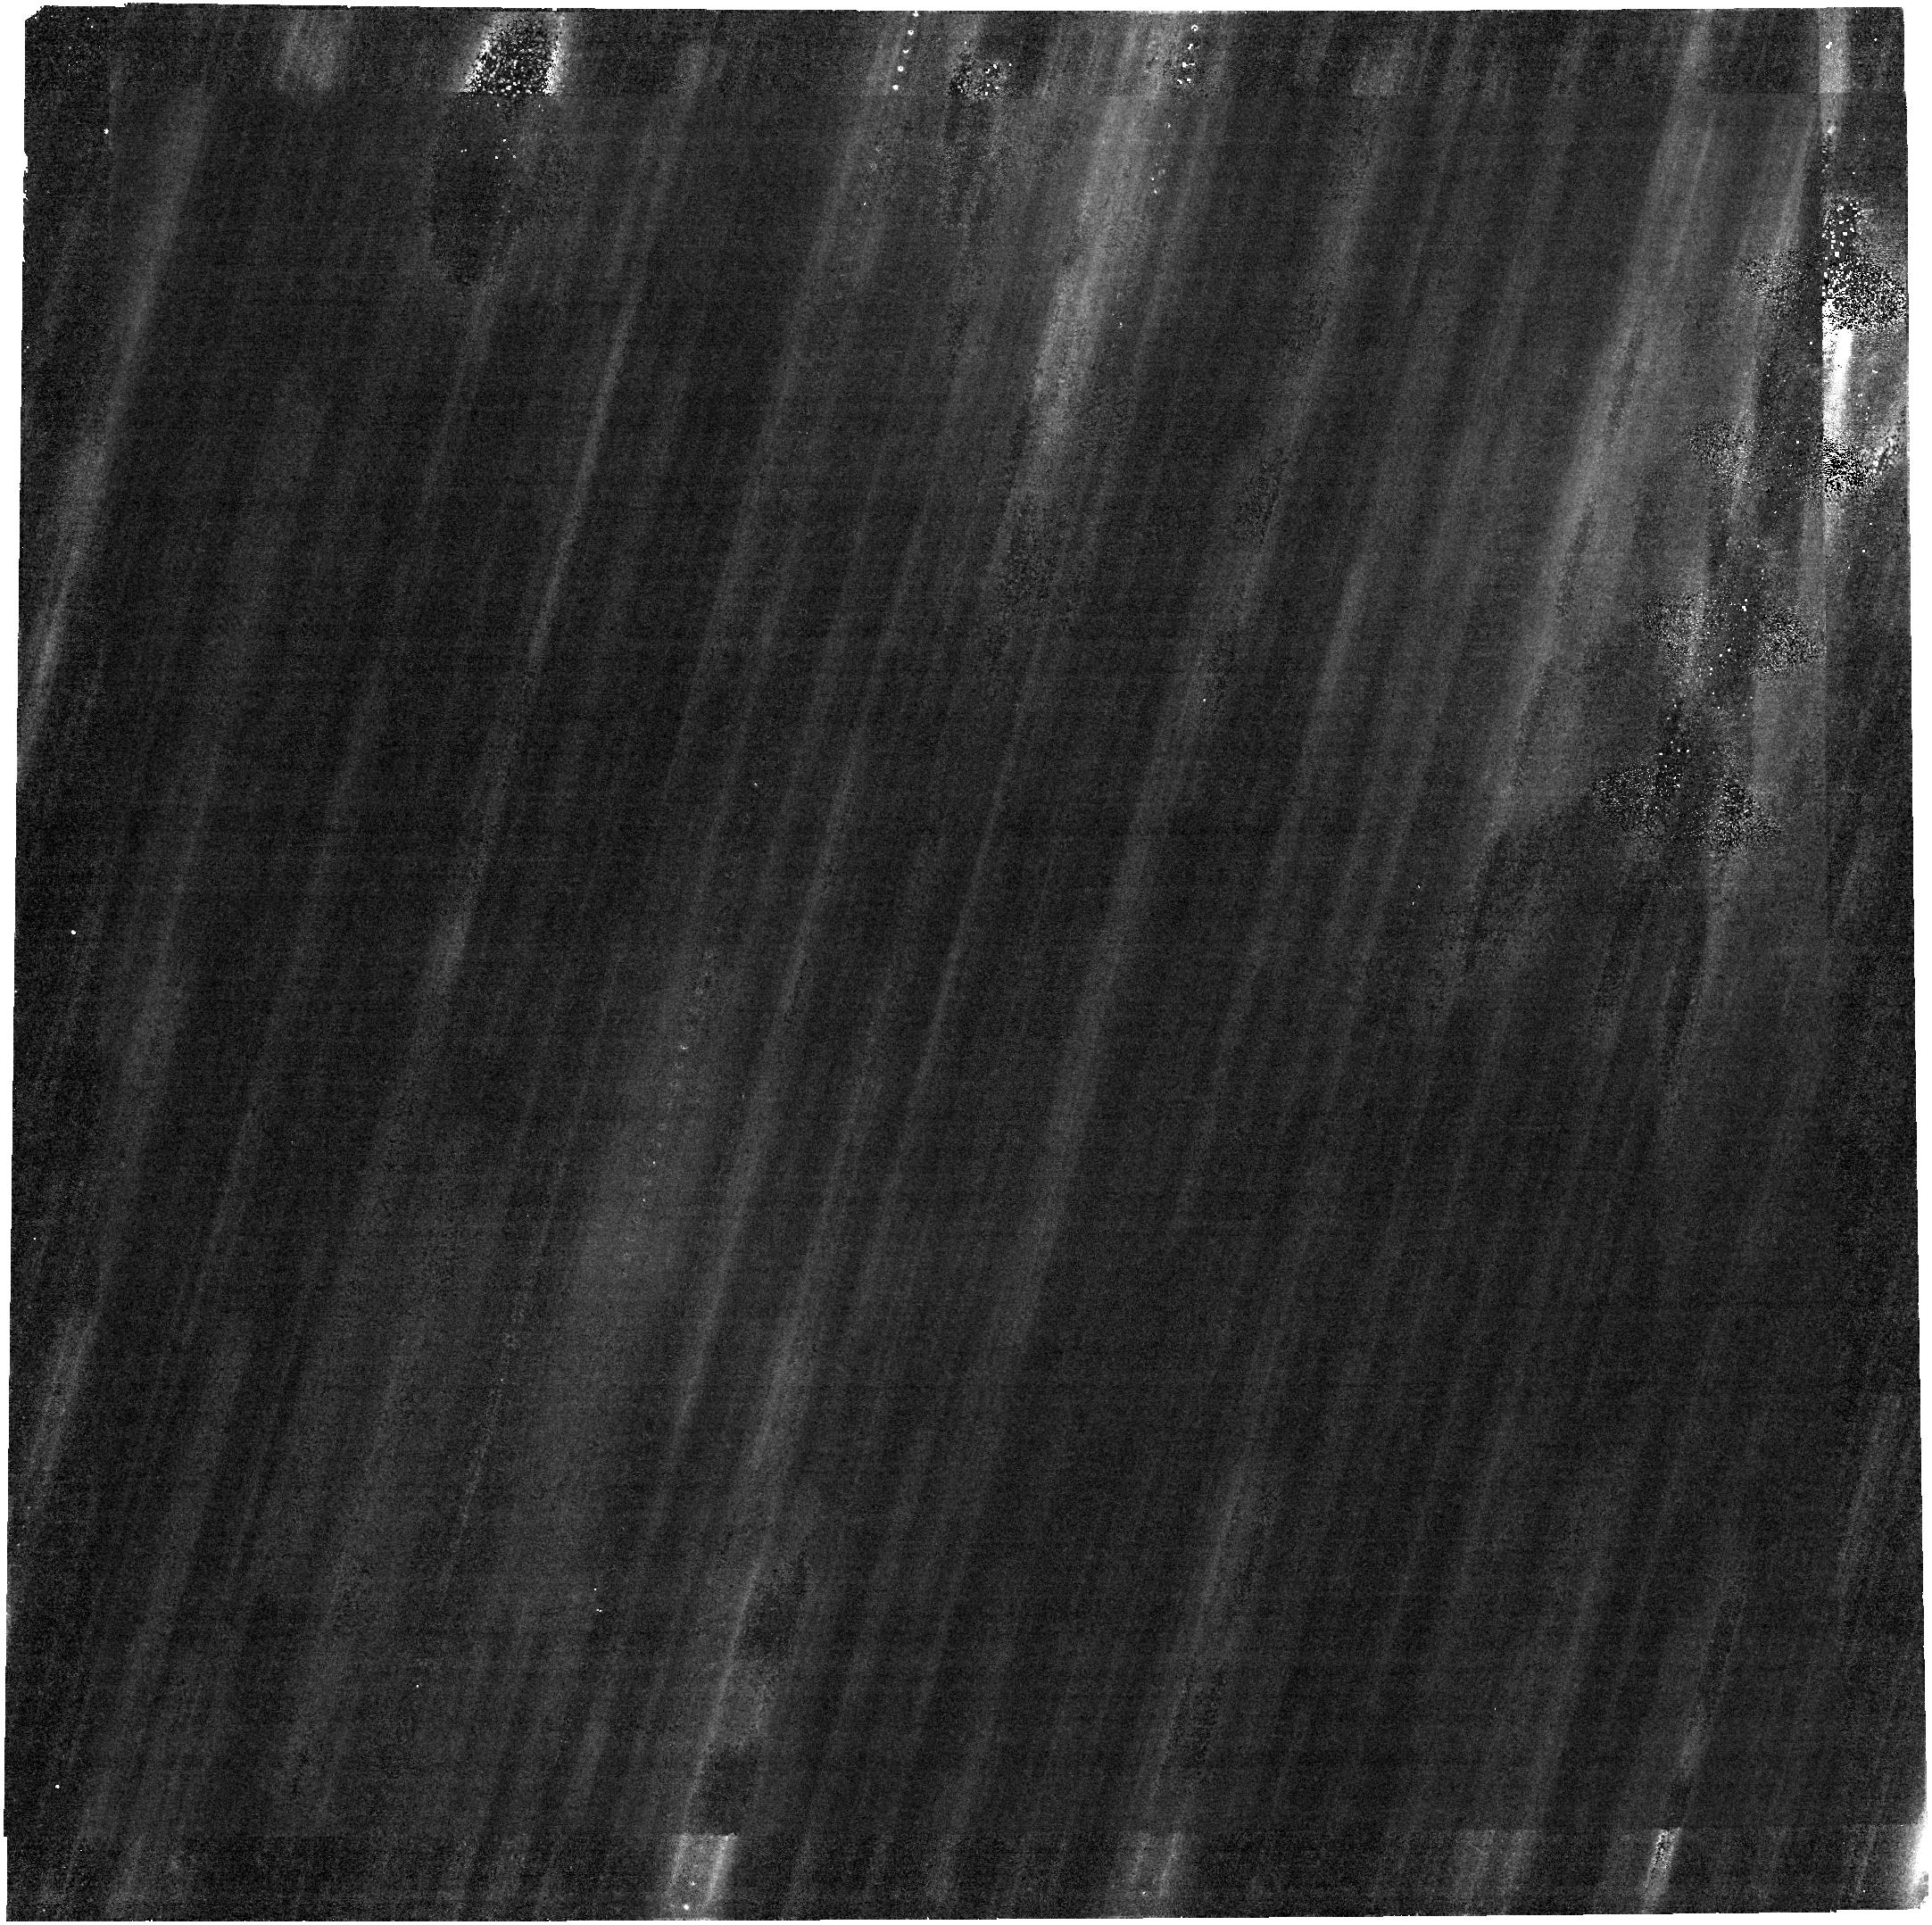
Target: 2024YR4. Instrument: NIRCAM. Filter: F322W2. Exposure: 5 h. Observation ID: jw09441-o002_t001_nircam_clear-f322w2

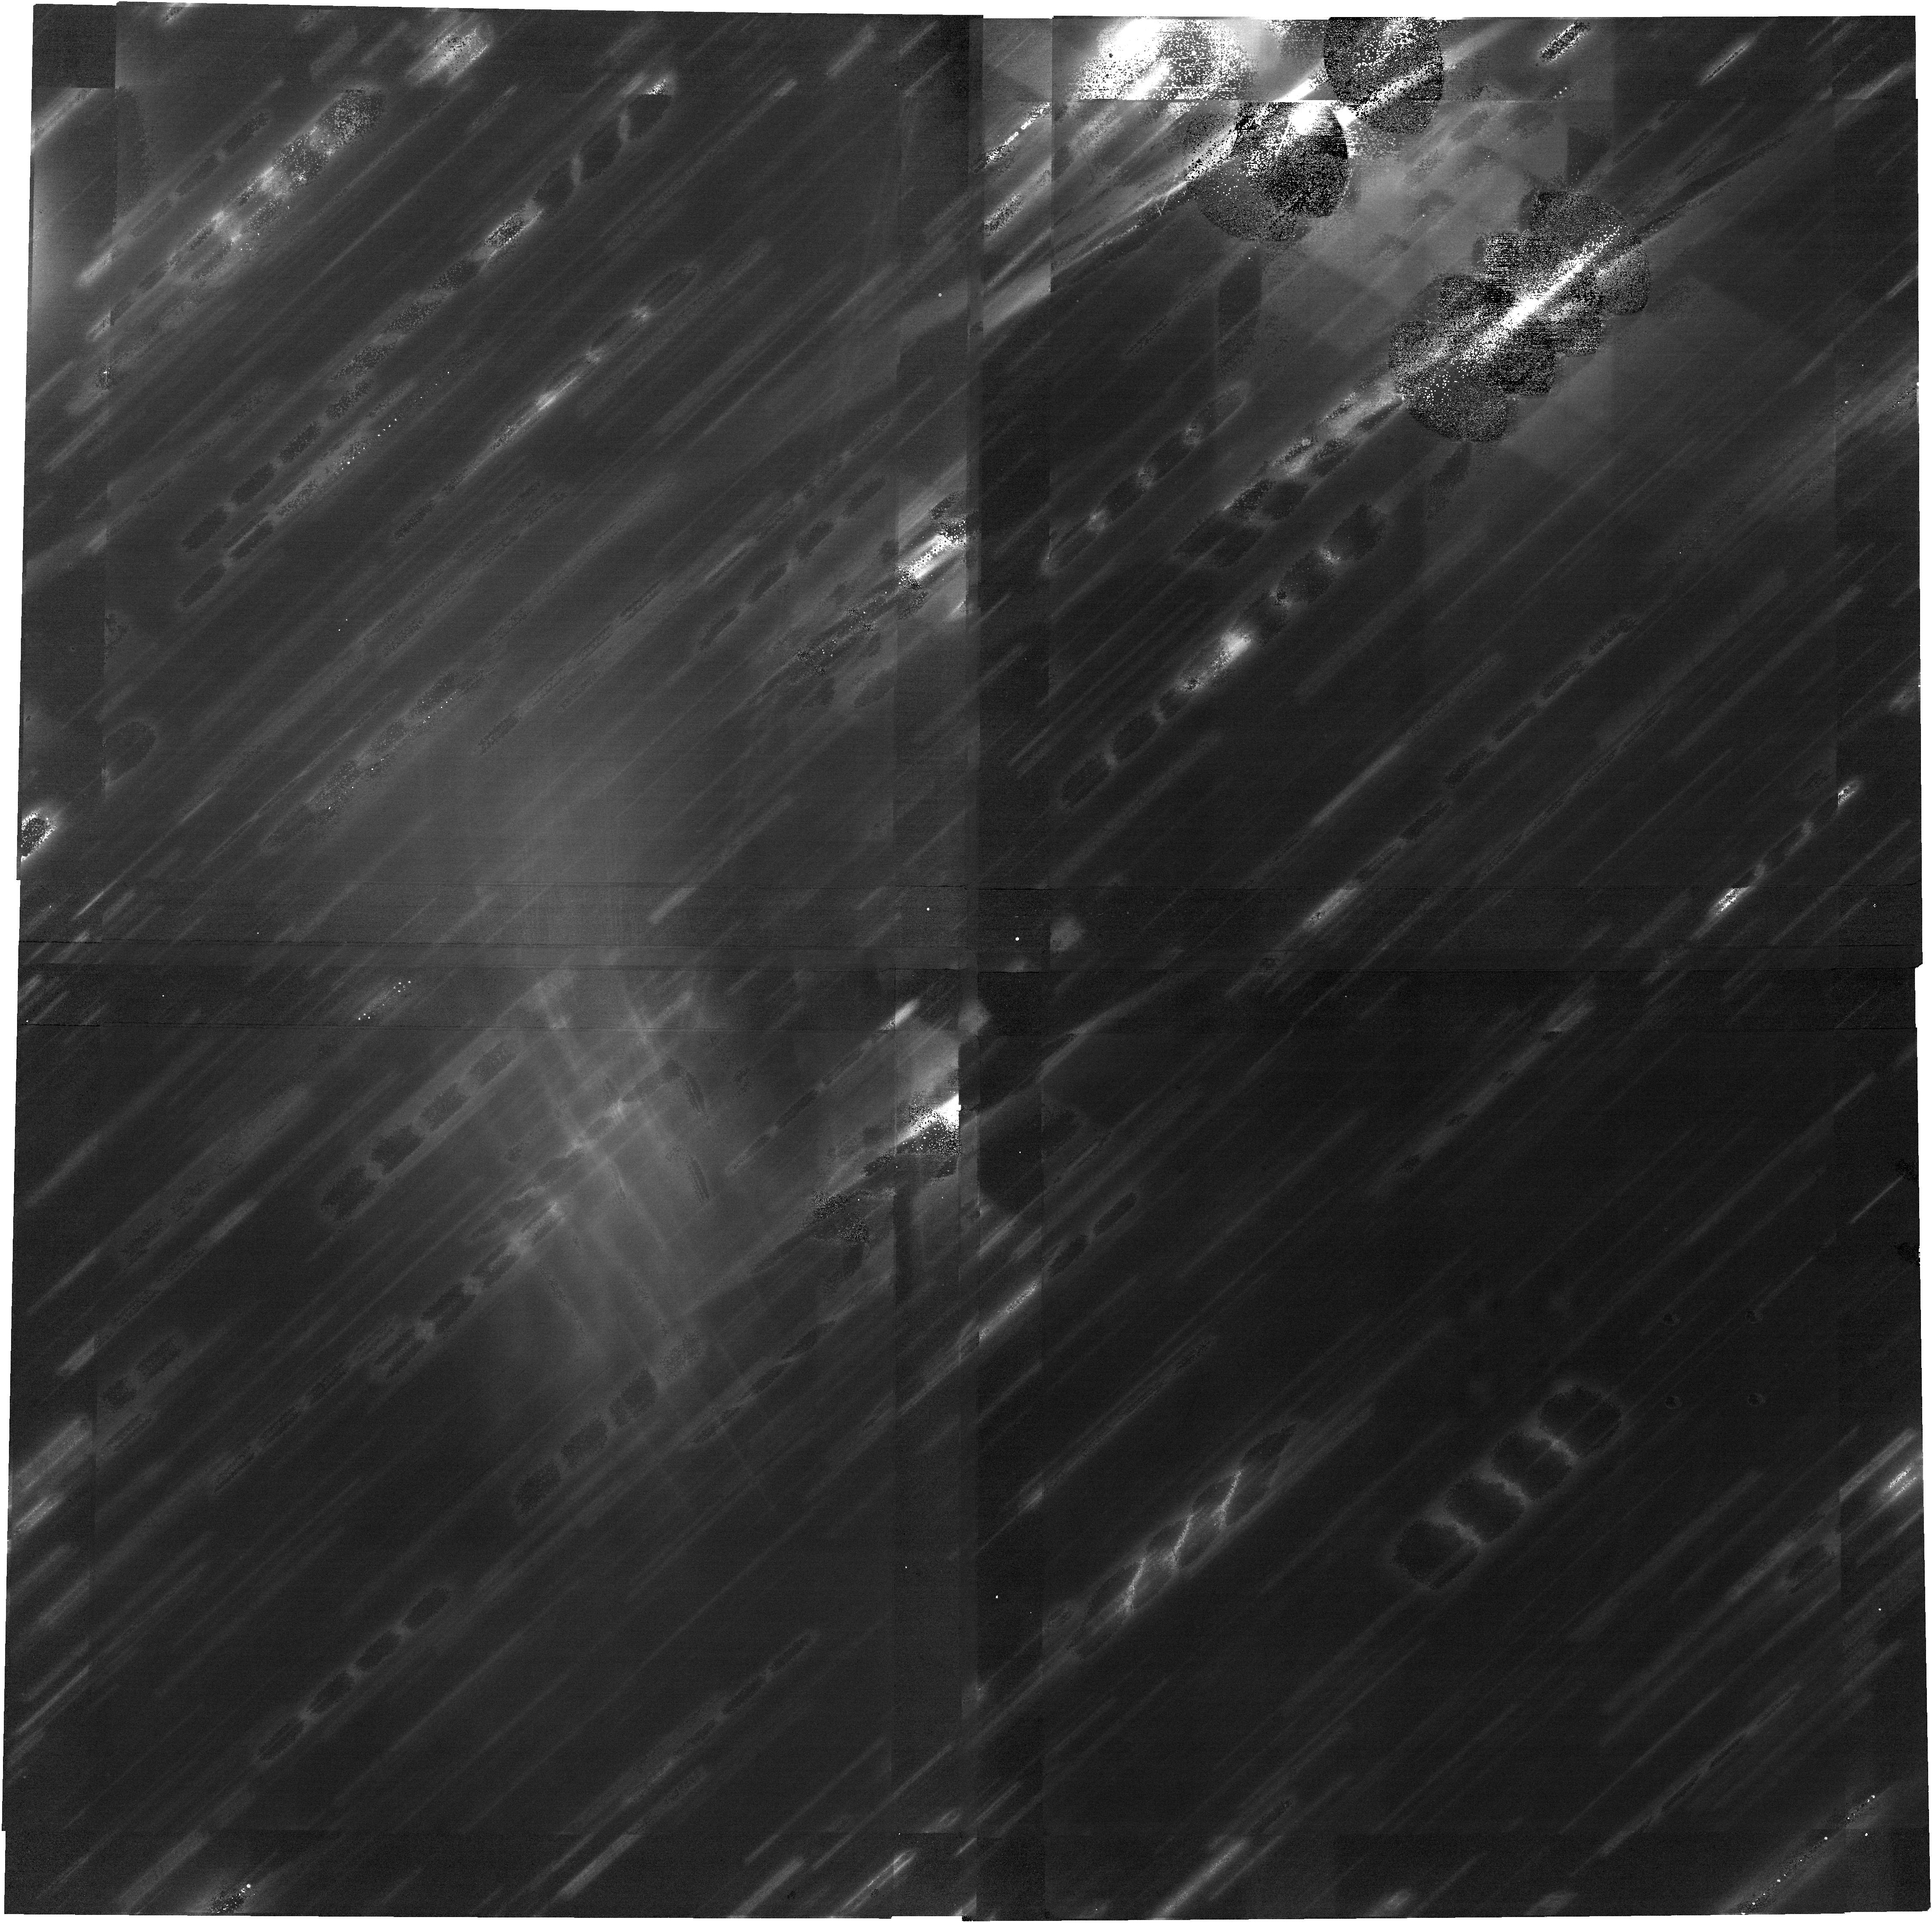
Target: 2024YR4. Instrument: NIRCAM. Filter: F150W2. Exposure: 5 h. Observation ID: jw09441-o001_t001_nircam_clear-f150w2

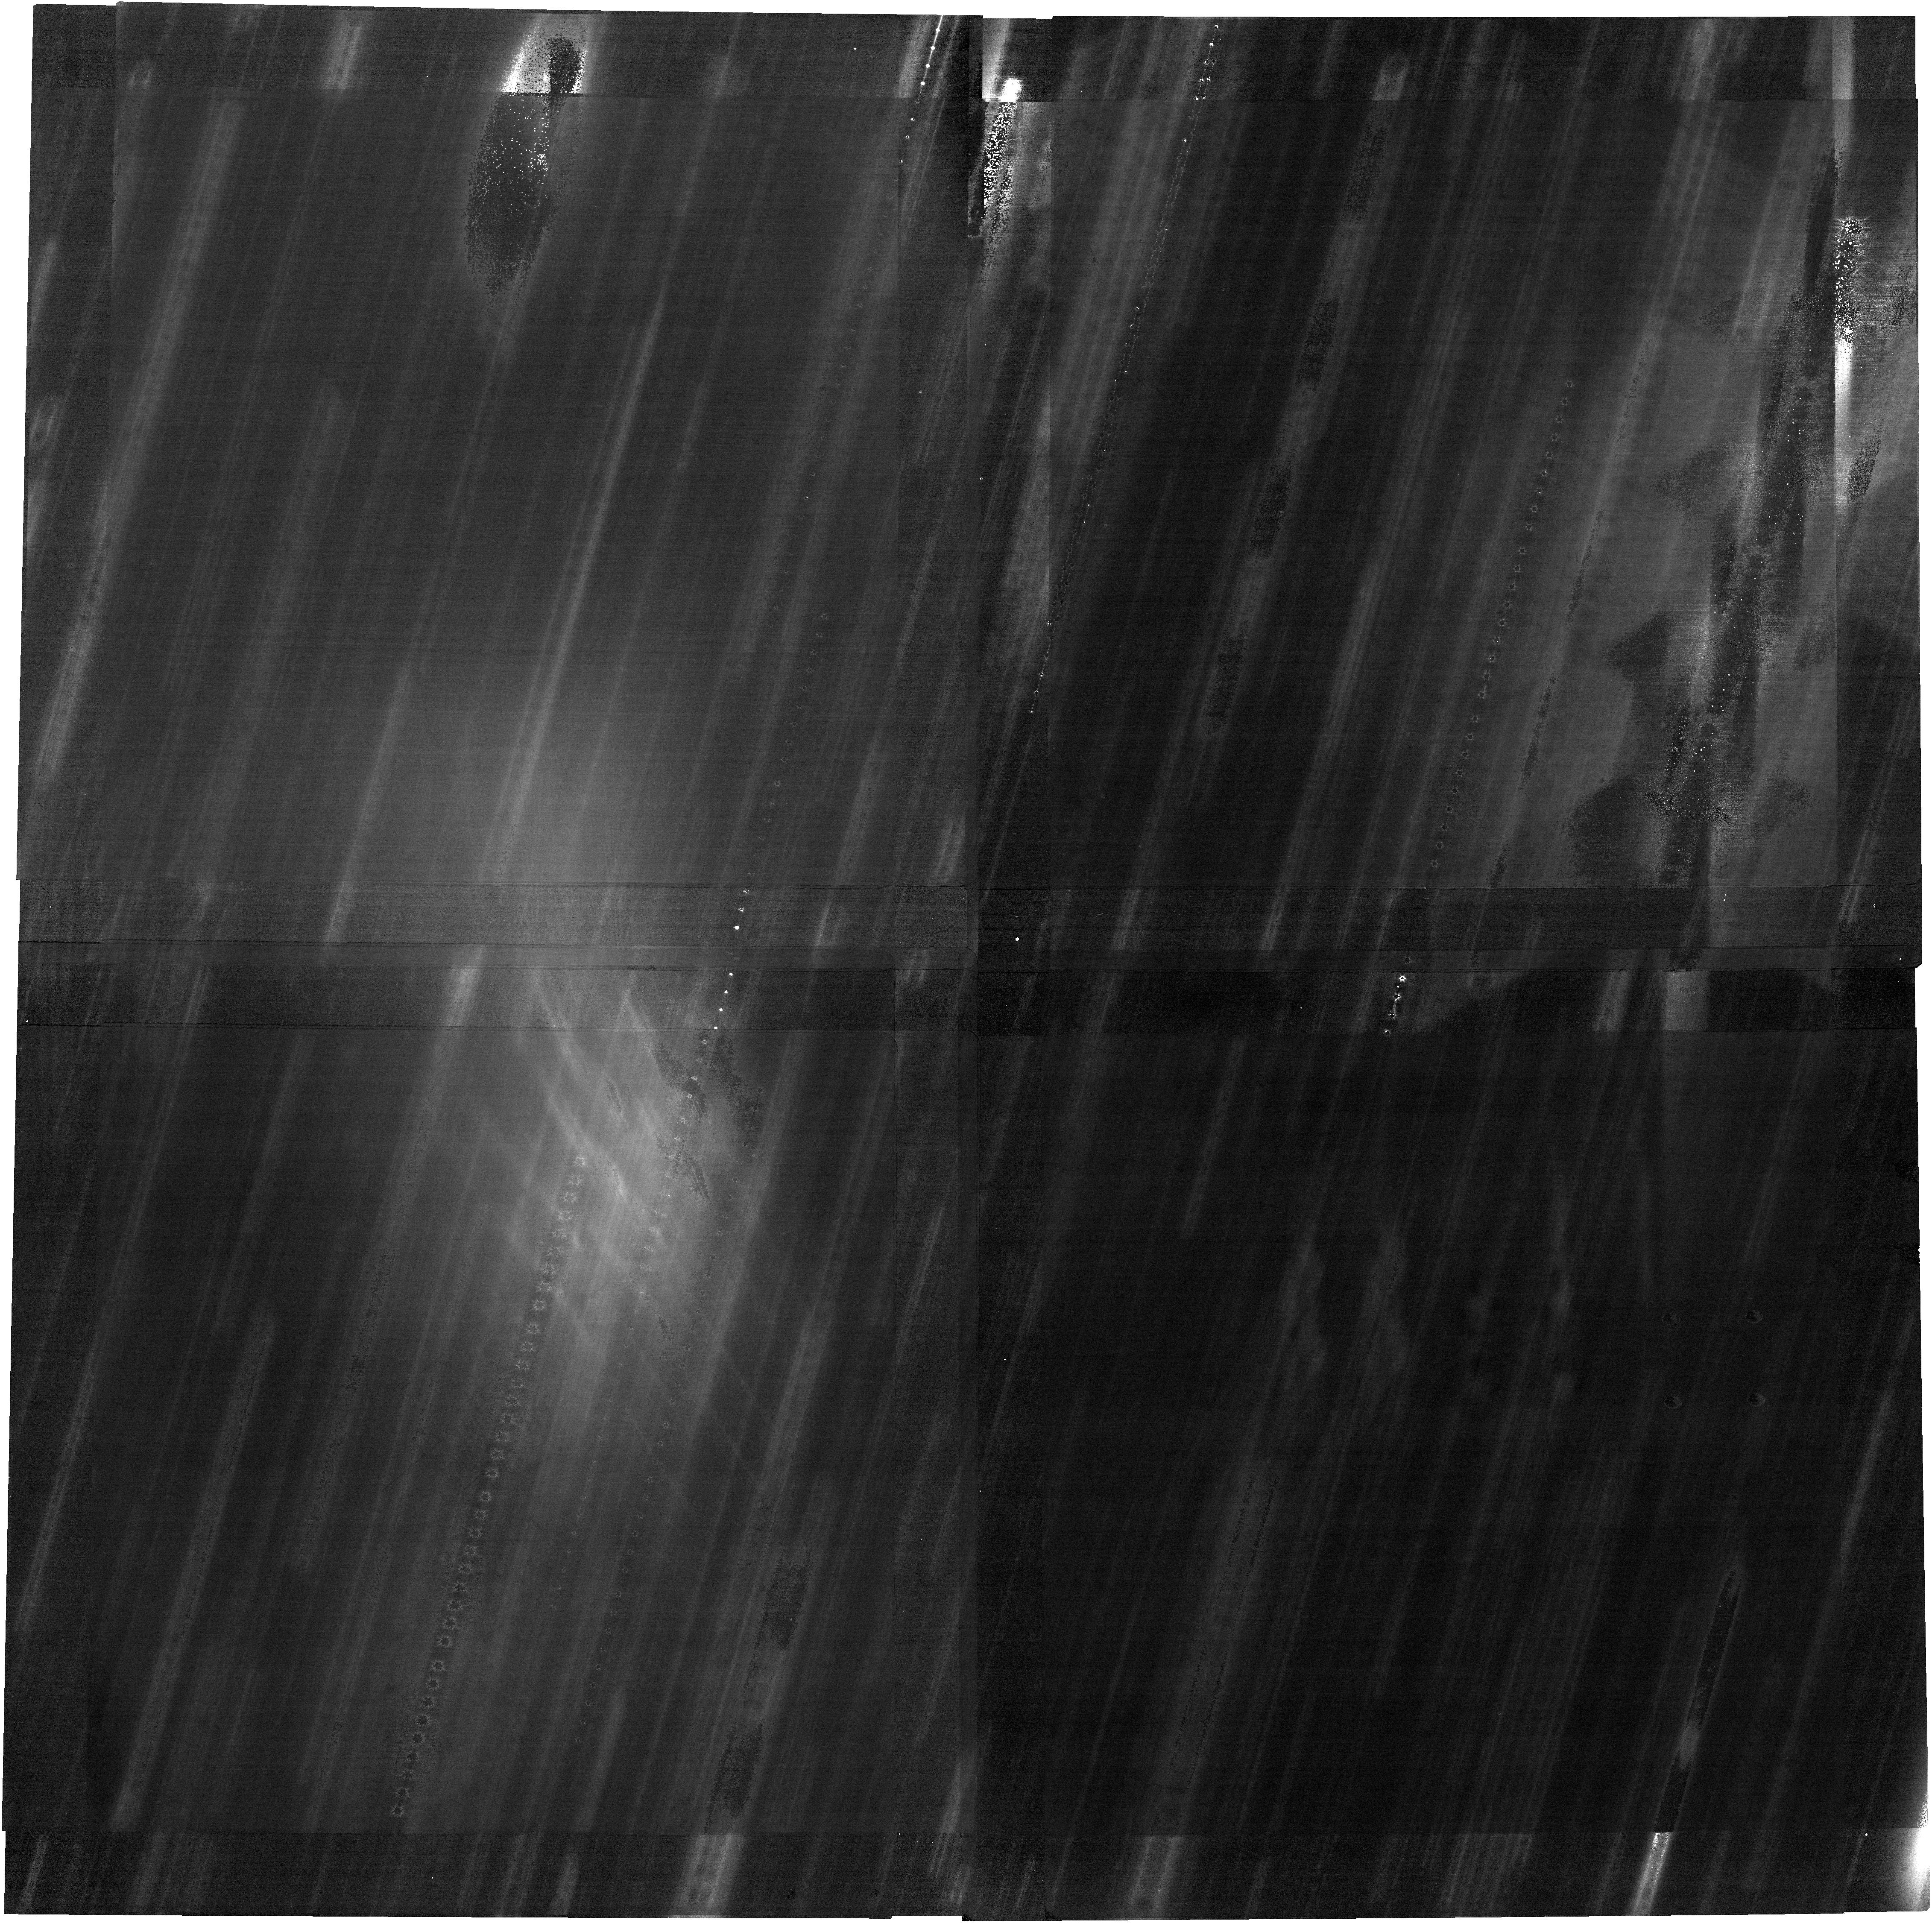
Target: 2024YR4. Instrument: NIRCAM. Filter: F150W2. Exposure: 5 h. Observation ID: jw09441-o002_t001_nircam_clear-f150w2

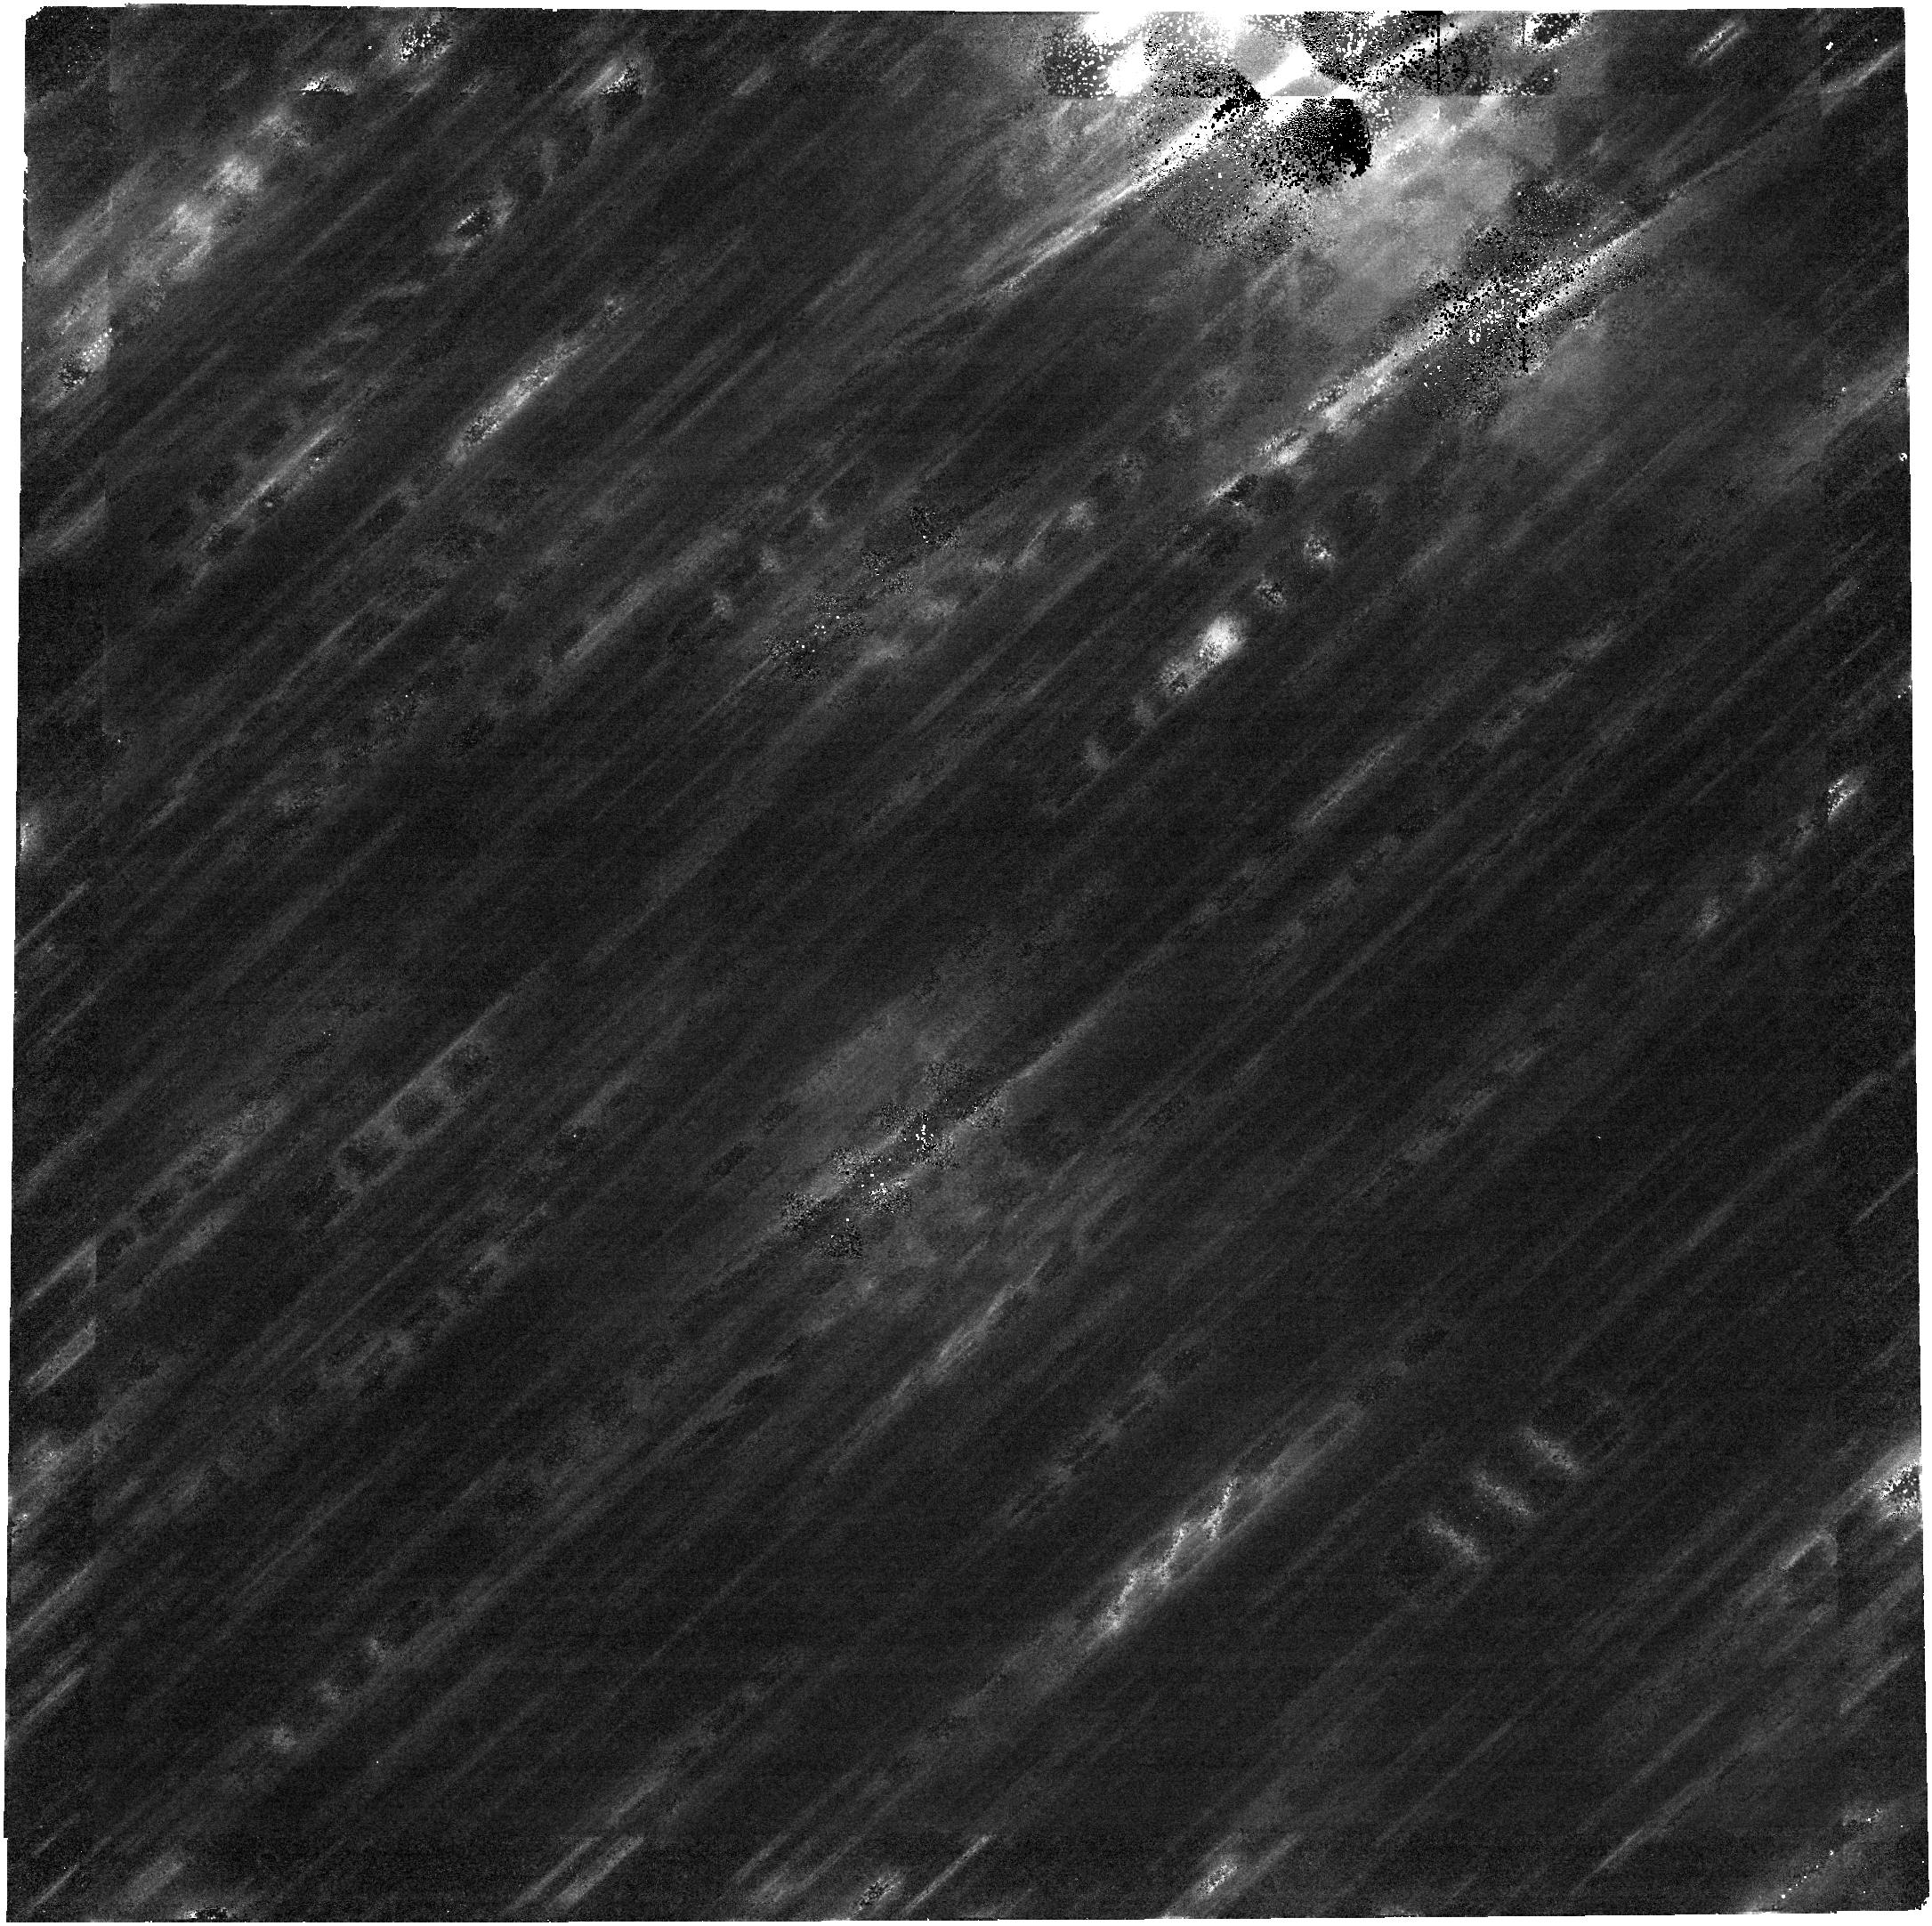
Target: 2024YR4. Instrument: NIRCAM. Filter: F322W2. Exposure: 5 h. Observation ID: jw09441-o001_t001_nircam_clear-f322w2

Enabling early decision making for a possible lunar impact in 2032 (PI: Rivkin, Andrew S.)

We request observations of asteroid 2024 YR4 (“YR4”) in Spring 2026 to provide essential early information about its possible lunar impact in 2032. JWST's recent observations of YR4 improved predictions of its future positions and yielded a region of probability now including the Moon (uncertainty region size: 23,000 km, impact probability: 4%). They also yielded a size of 60 m that translates into an 6 megaton TNT-equivalent impact energy, expected to liberate dust producing years of equivalent background meteoroid impact exposure to Earth’s satellites within only a few days. In contrast to the localized effects of a 60 m Earth impactor, the evolution of ejected dust in the Earth–Moon system could make a 60-m lunar impactor significant for Earth’s entire population. On the positive side, if YR4 is expected to hit the Moon, the scientific community may use the opportunity to prepare before-and-after studies. JWST is the only facility that can obtain new positional data for YR4 prior to 2028. Additional positional data will change the impact probability as the uncertainty region shrinks due to new data, and if those new data change the nominal distance from YR4 to the center of the Moon at close approach. Taking both factors into account, we estimate that the proposed JWST observations have an 80% chance of reducing the impact probability to < 1%, with an 5% probability that it will increase to > 30%. In both of those cases, decision makers will have a clearer path ahead. Regardless of the outcome, these observations will also serve as a proof-of-concept for future risk-assessment programs for possible impactors to be soon identified by the Vera C. Rubin Observatory.